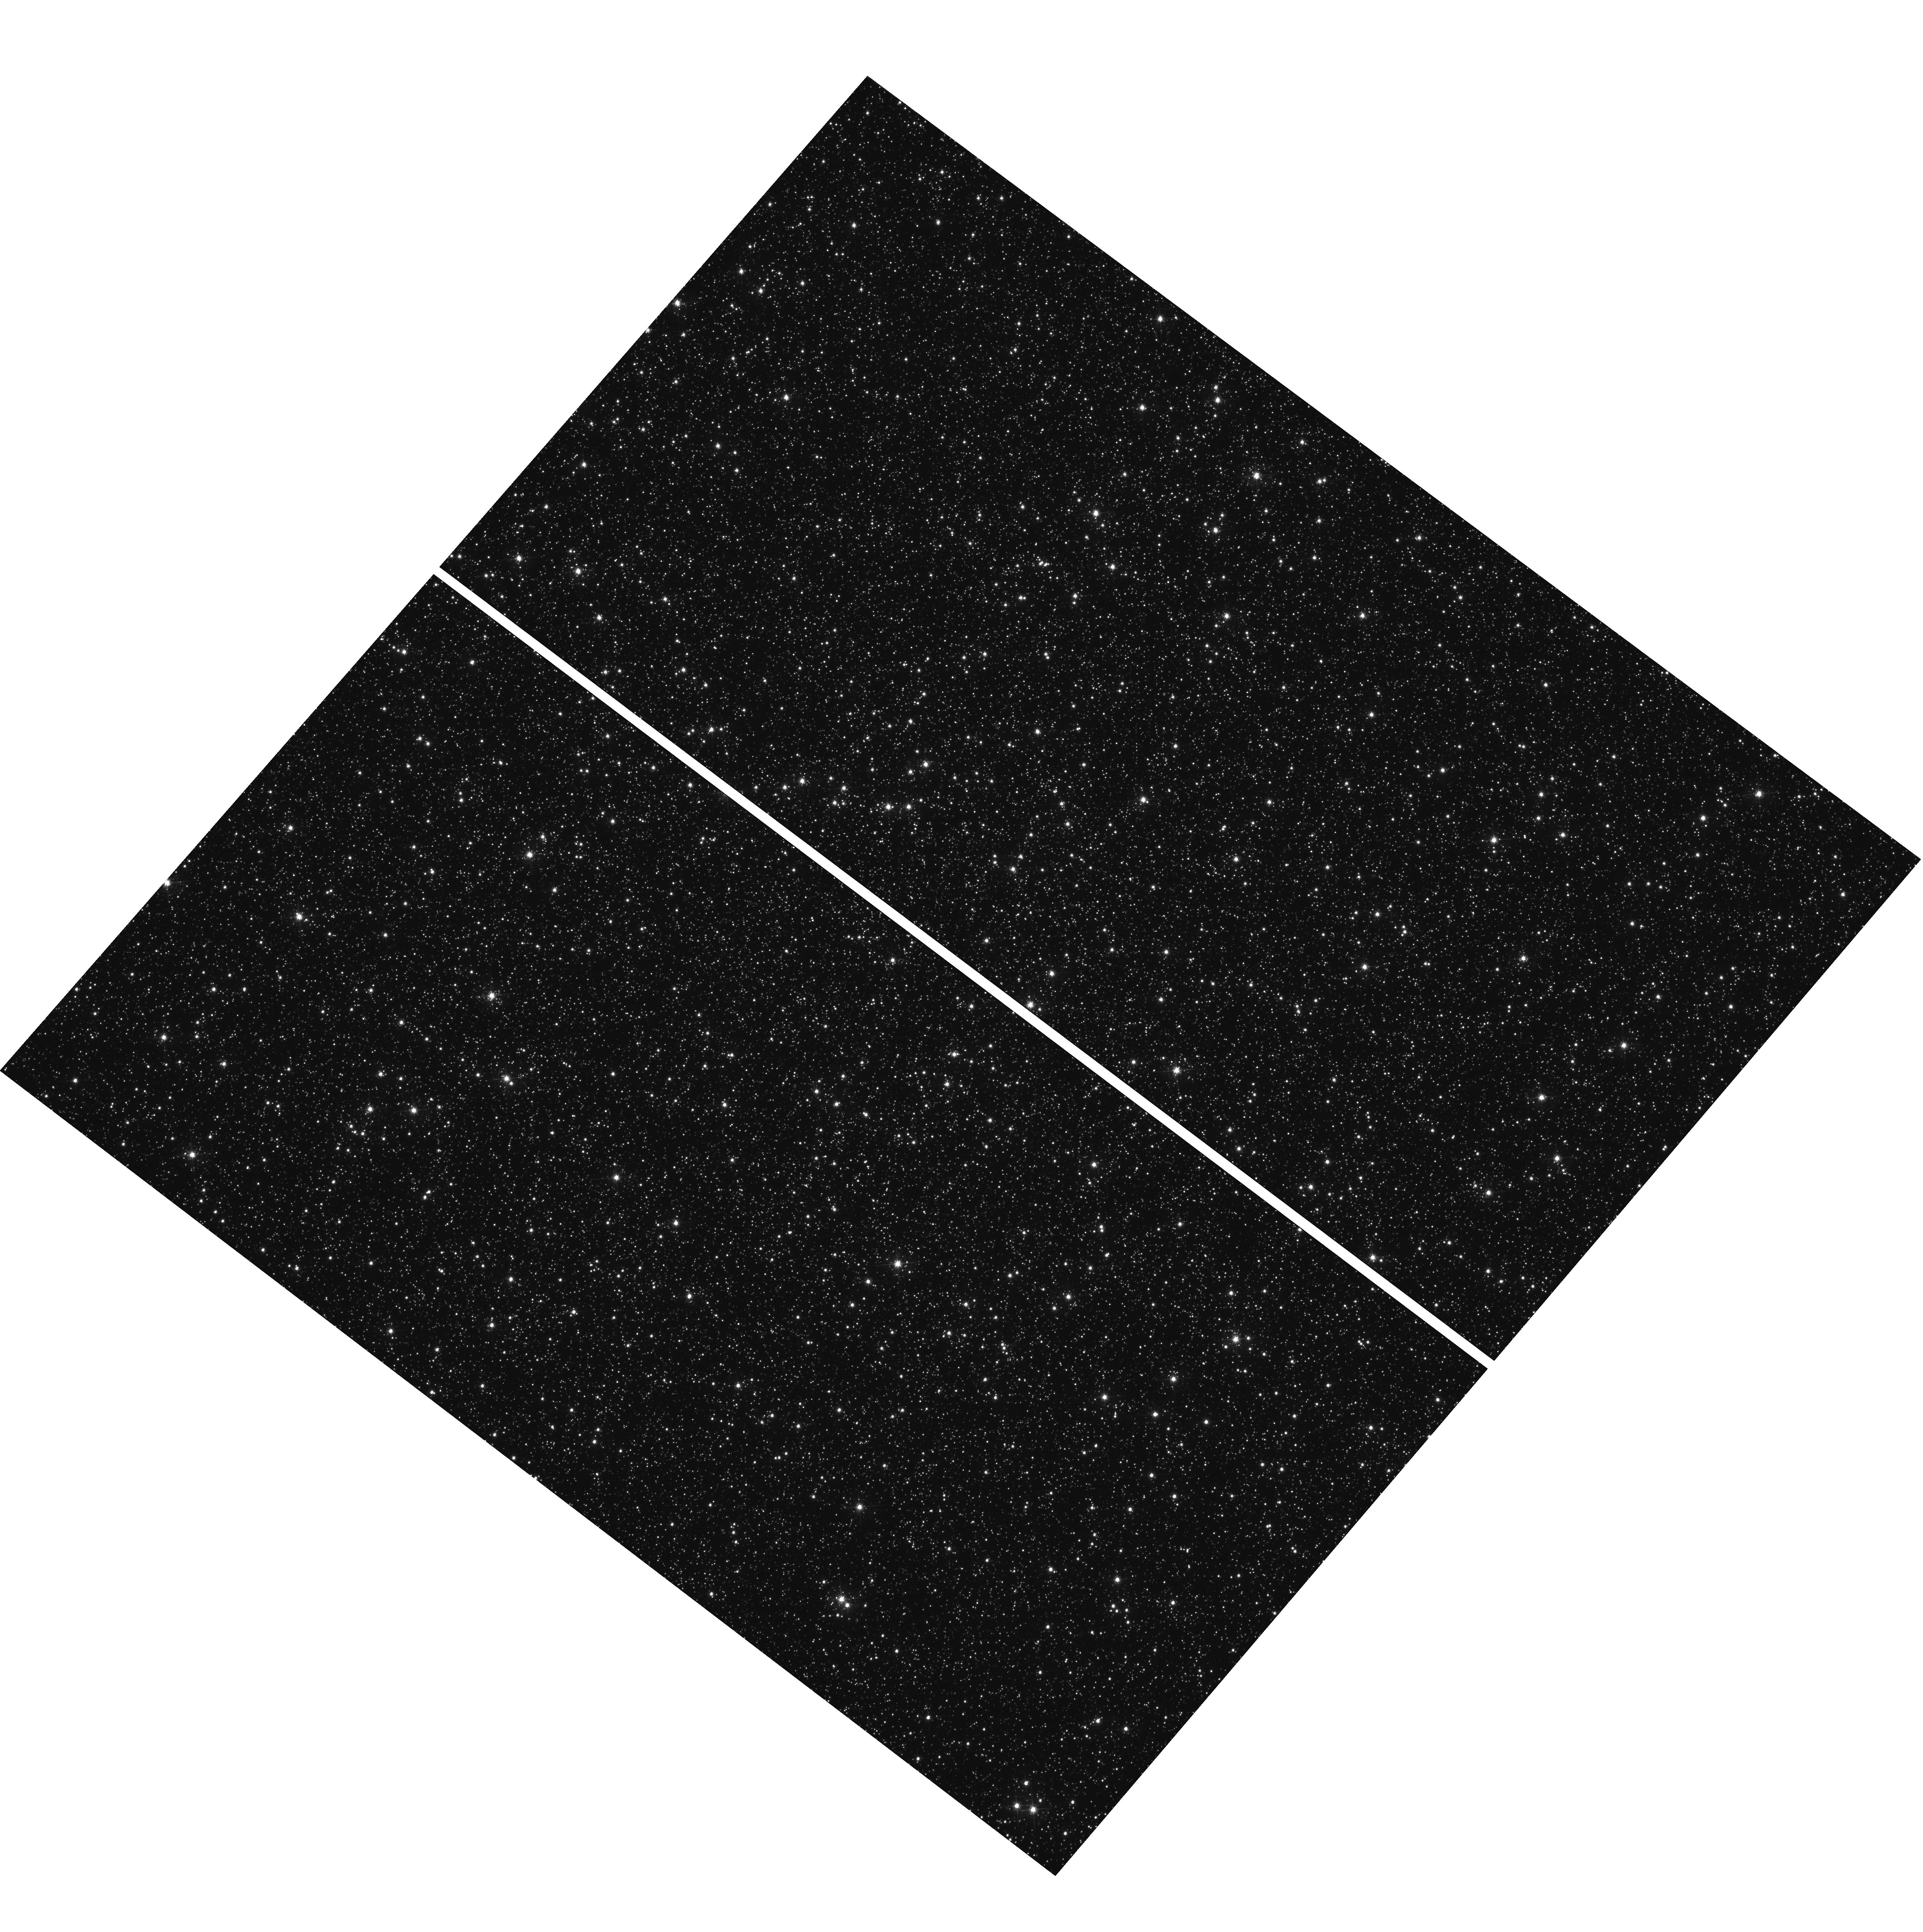
Target: OMEGACEN. Instrument: WFC3/UVIS. Filter: F502N. Exposure: 30 min. Observation ID: hst_17009_01_wfc3_uvis_f502n_if0u01

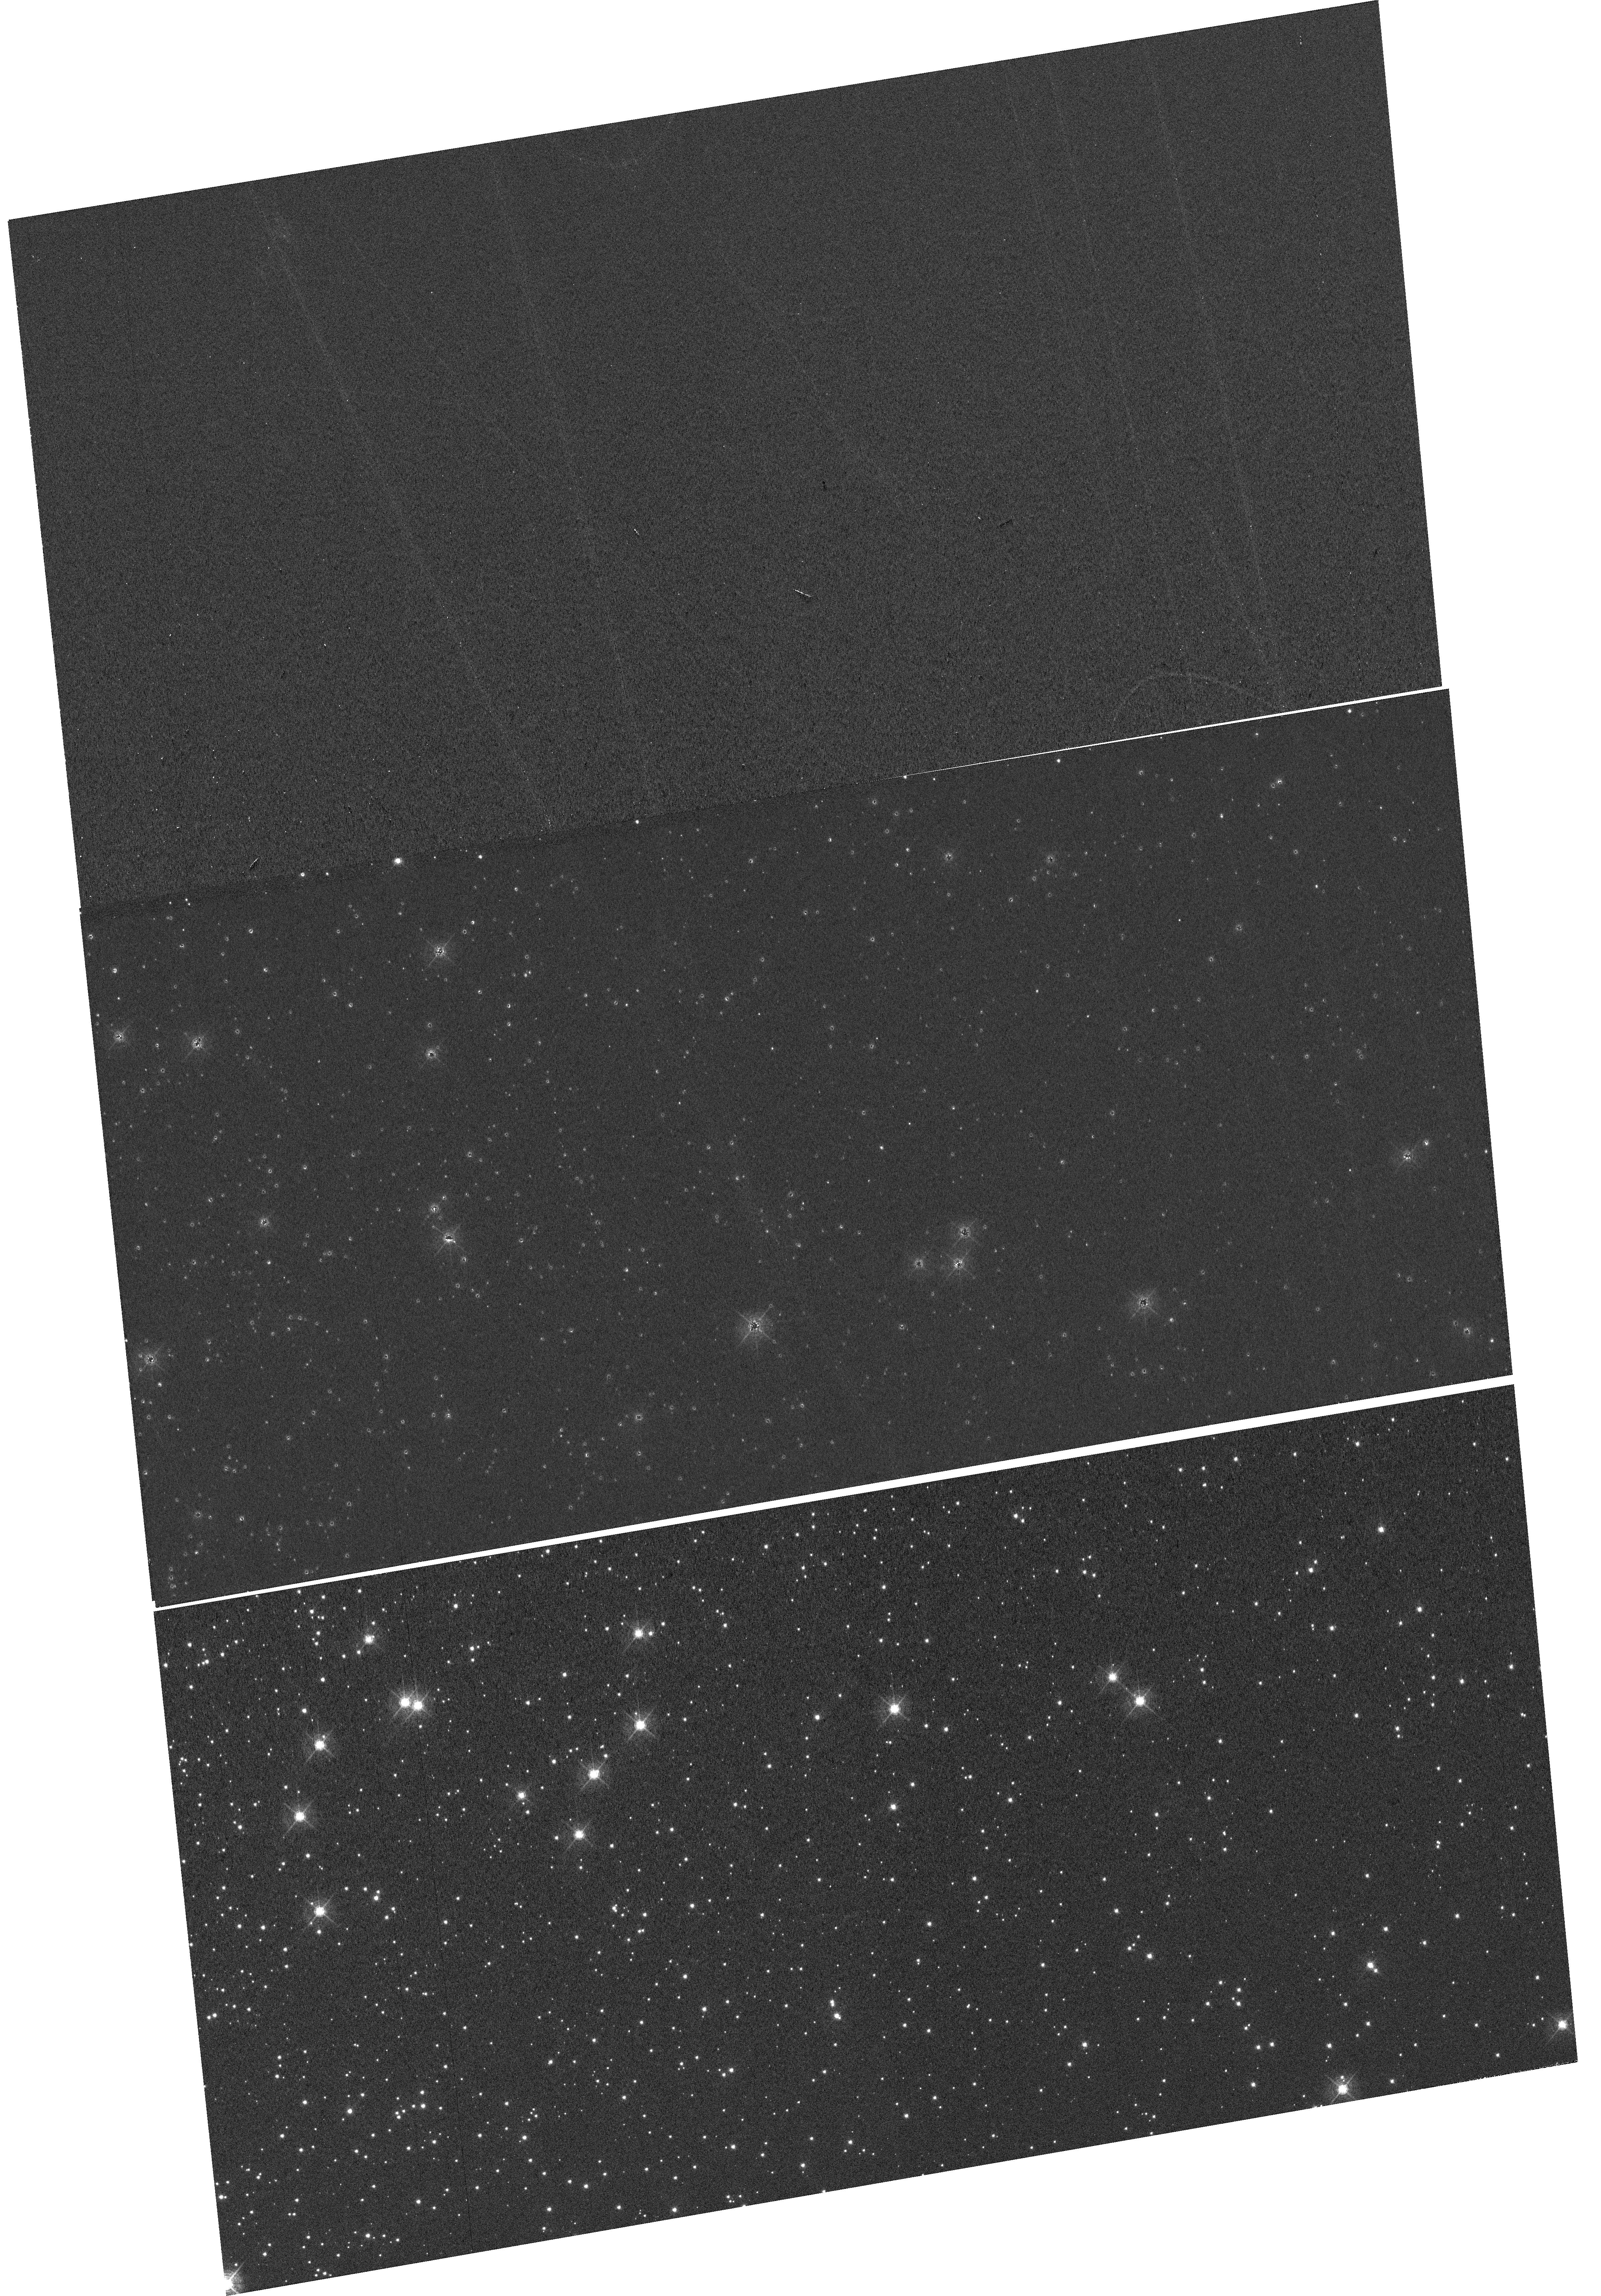
Target: NGC-104. Instrument: WFC3/UVIS. Filter: F502N. Exposure: 59 min. Observation ID: hst_17009_54_wfc3_uvis_f502n_if0u54

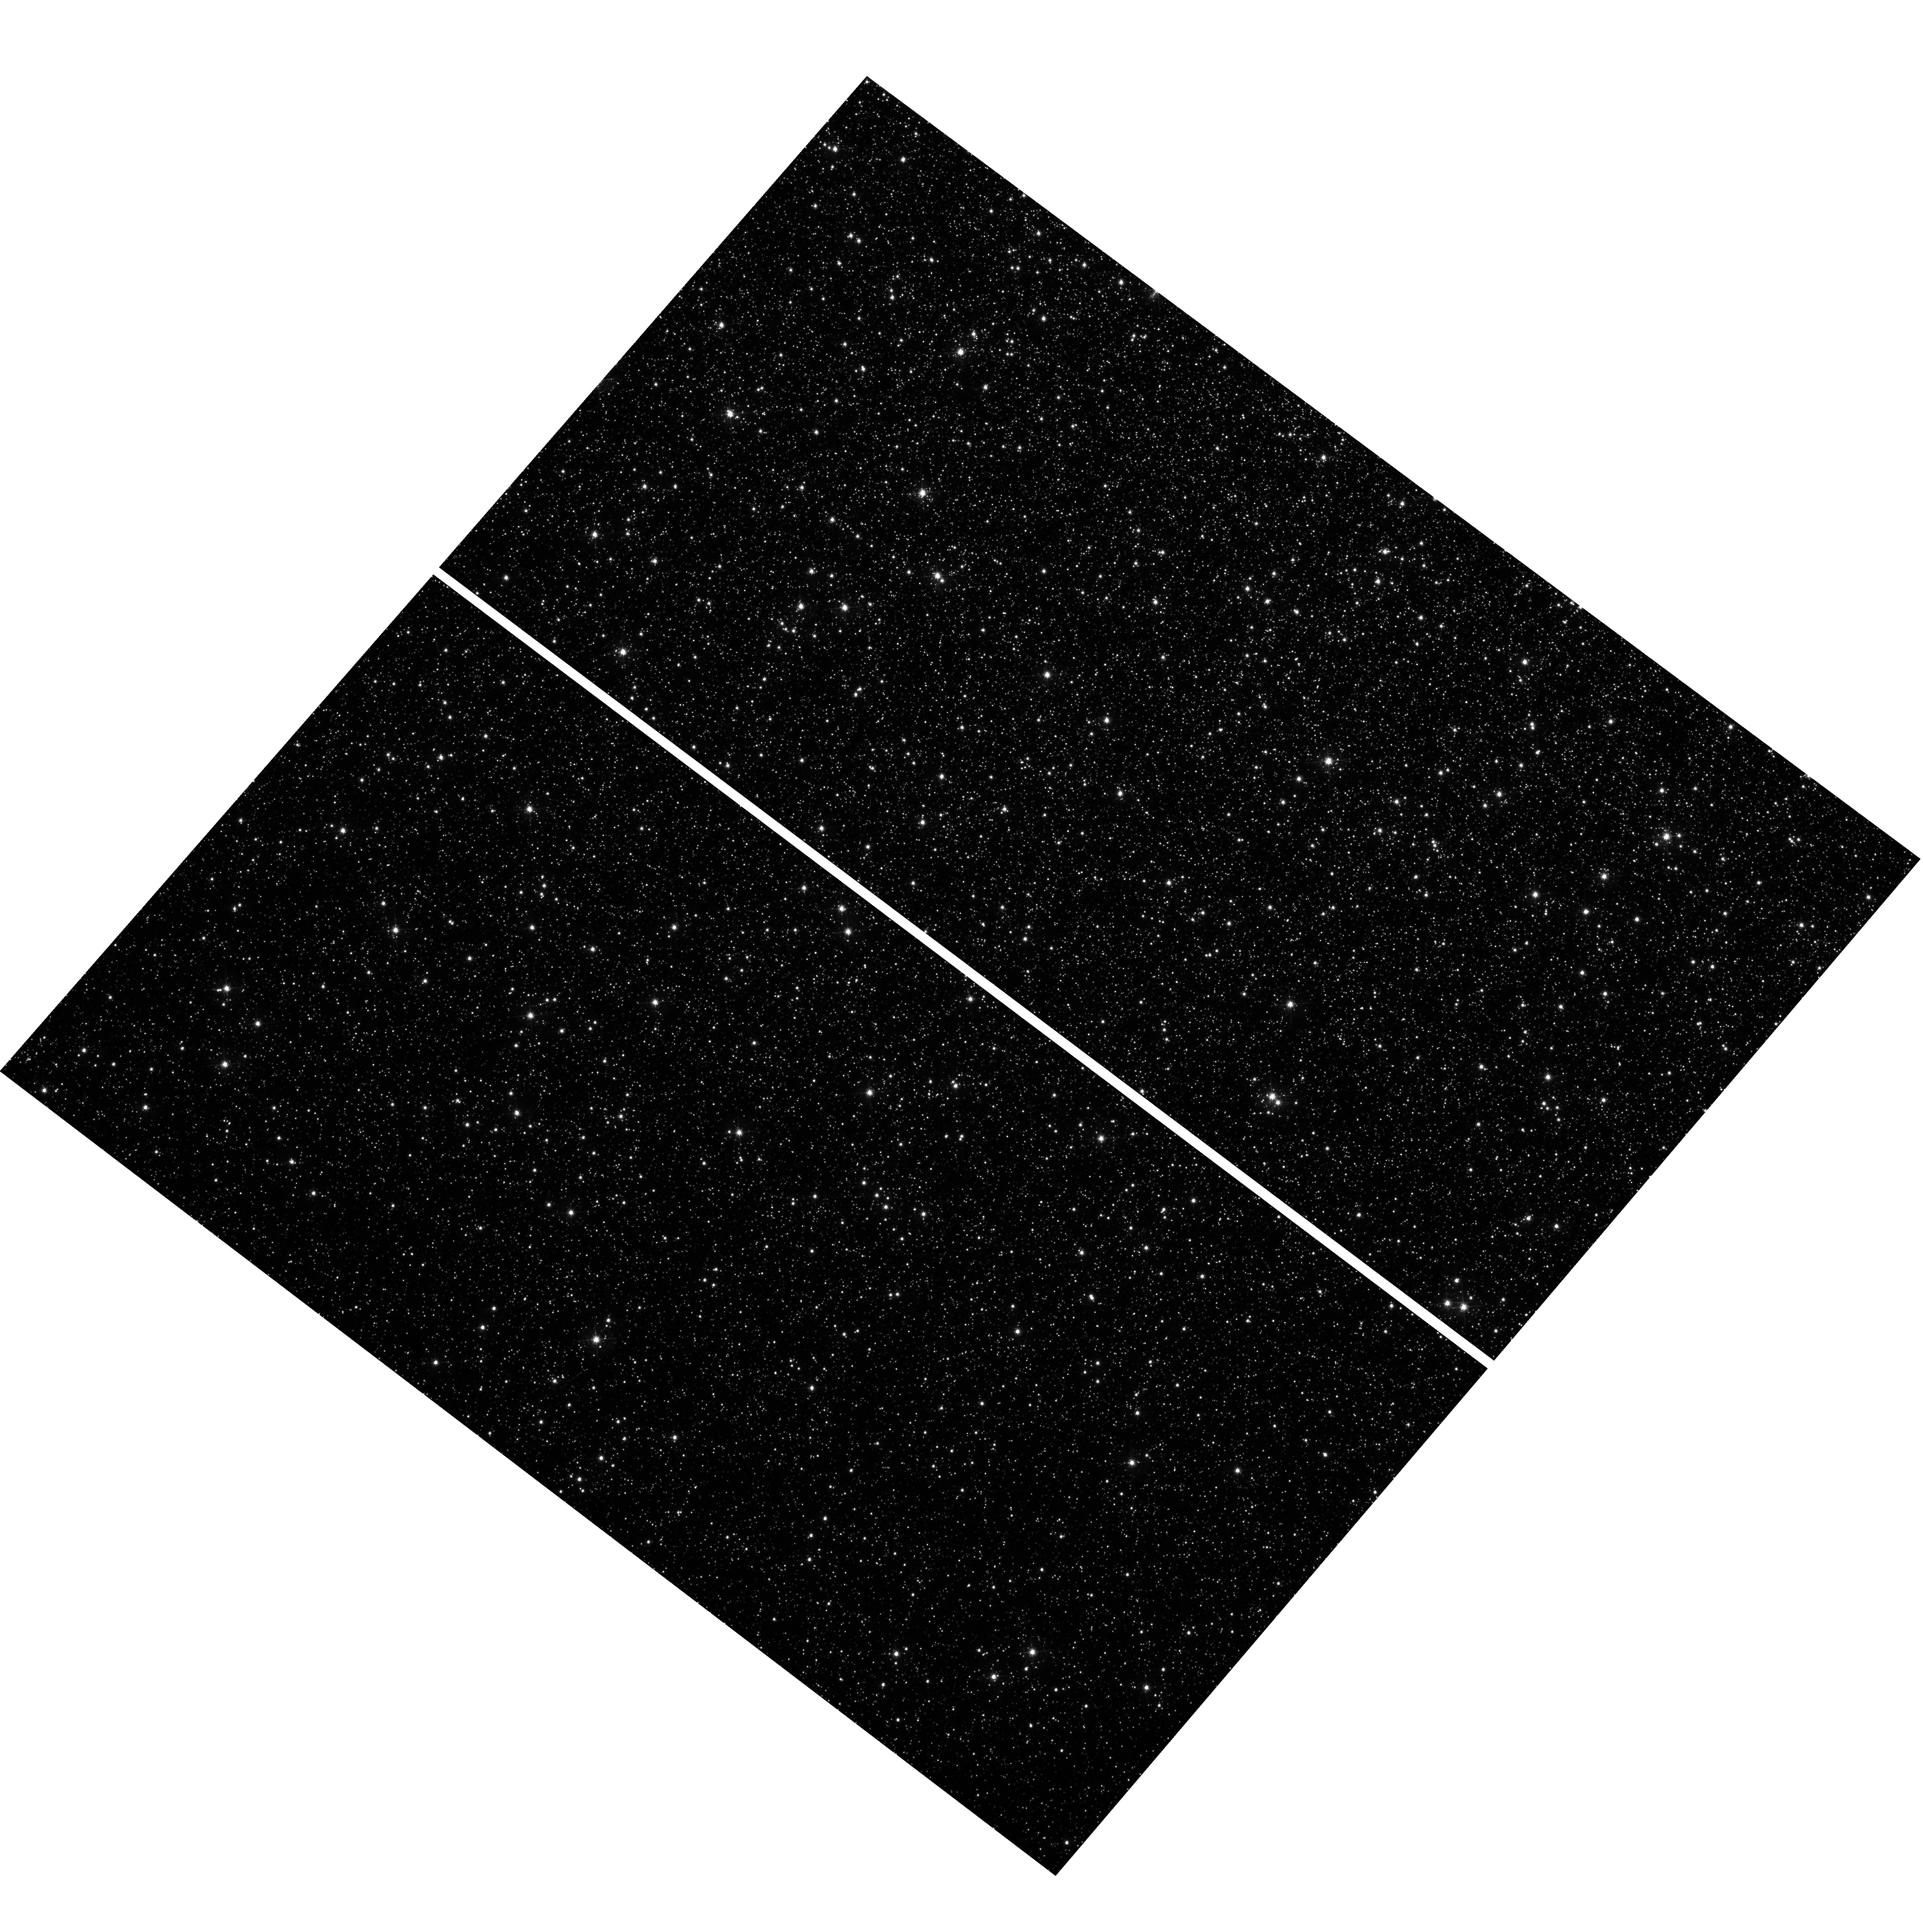
Target: OMEGACEN. Instrument: WFC3/UVIS. Filter: F502N. Exposure: 30 min. Observation ID: hst_17009_a1_wfc3_uvis_f502n_if0ua1

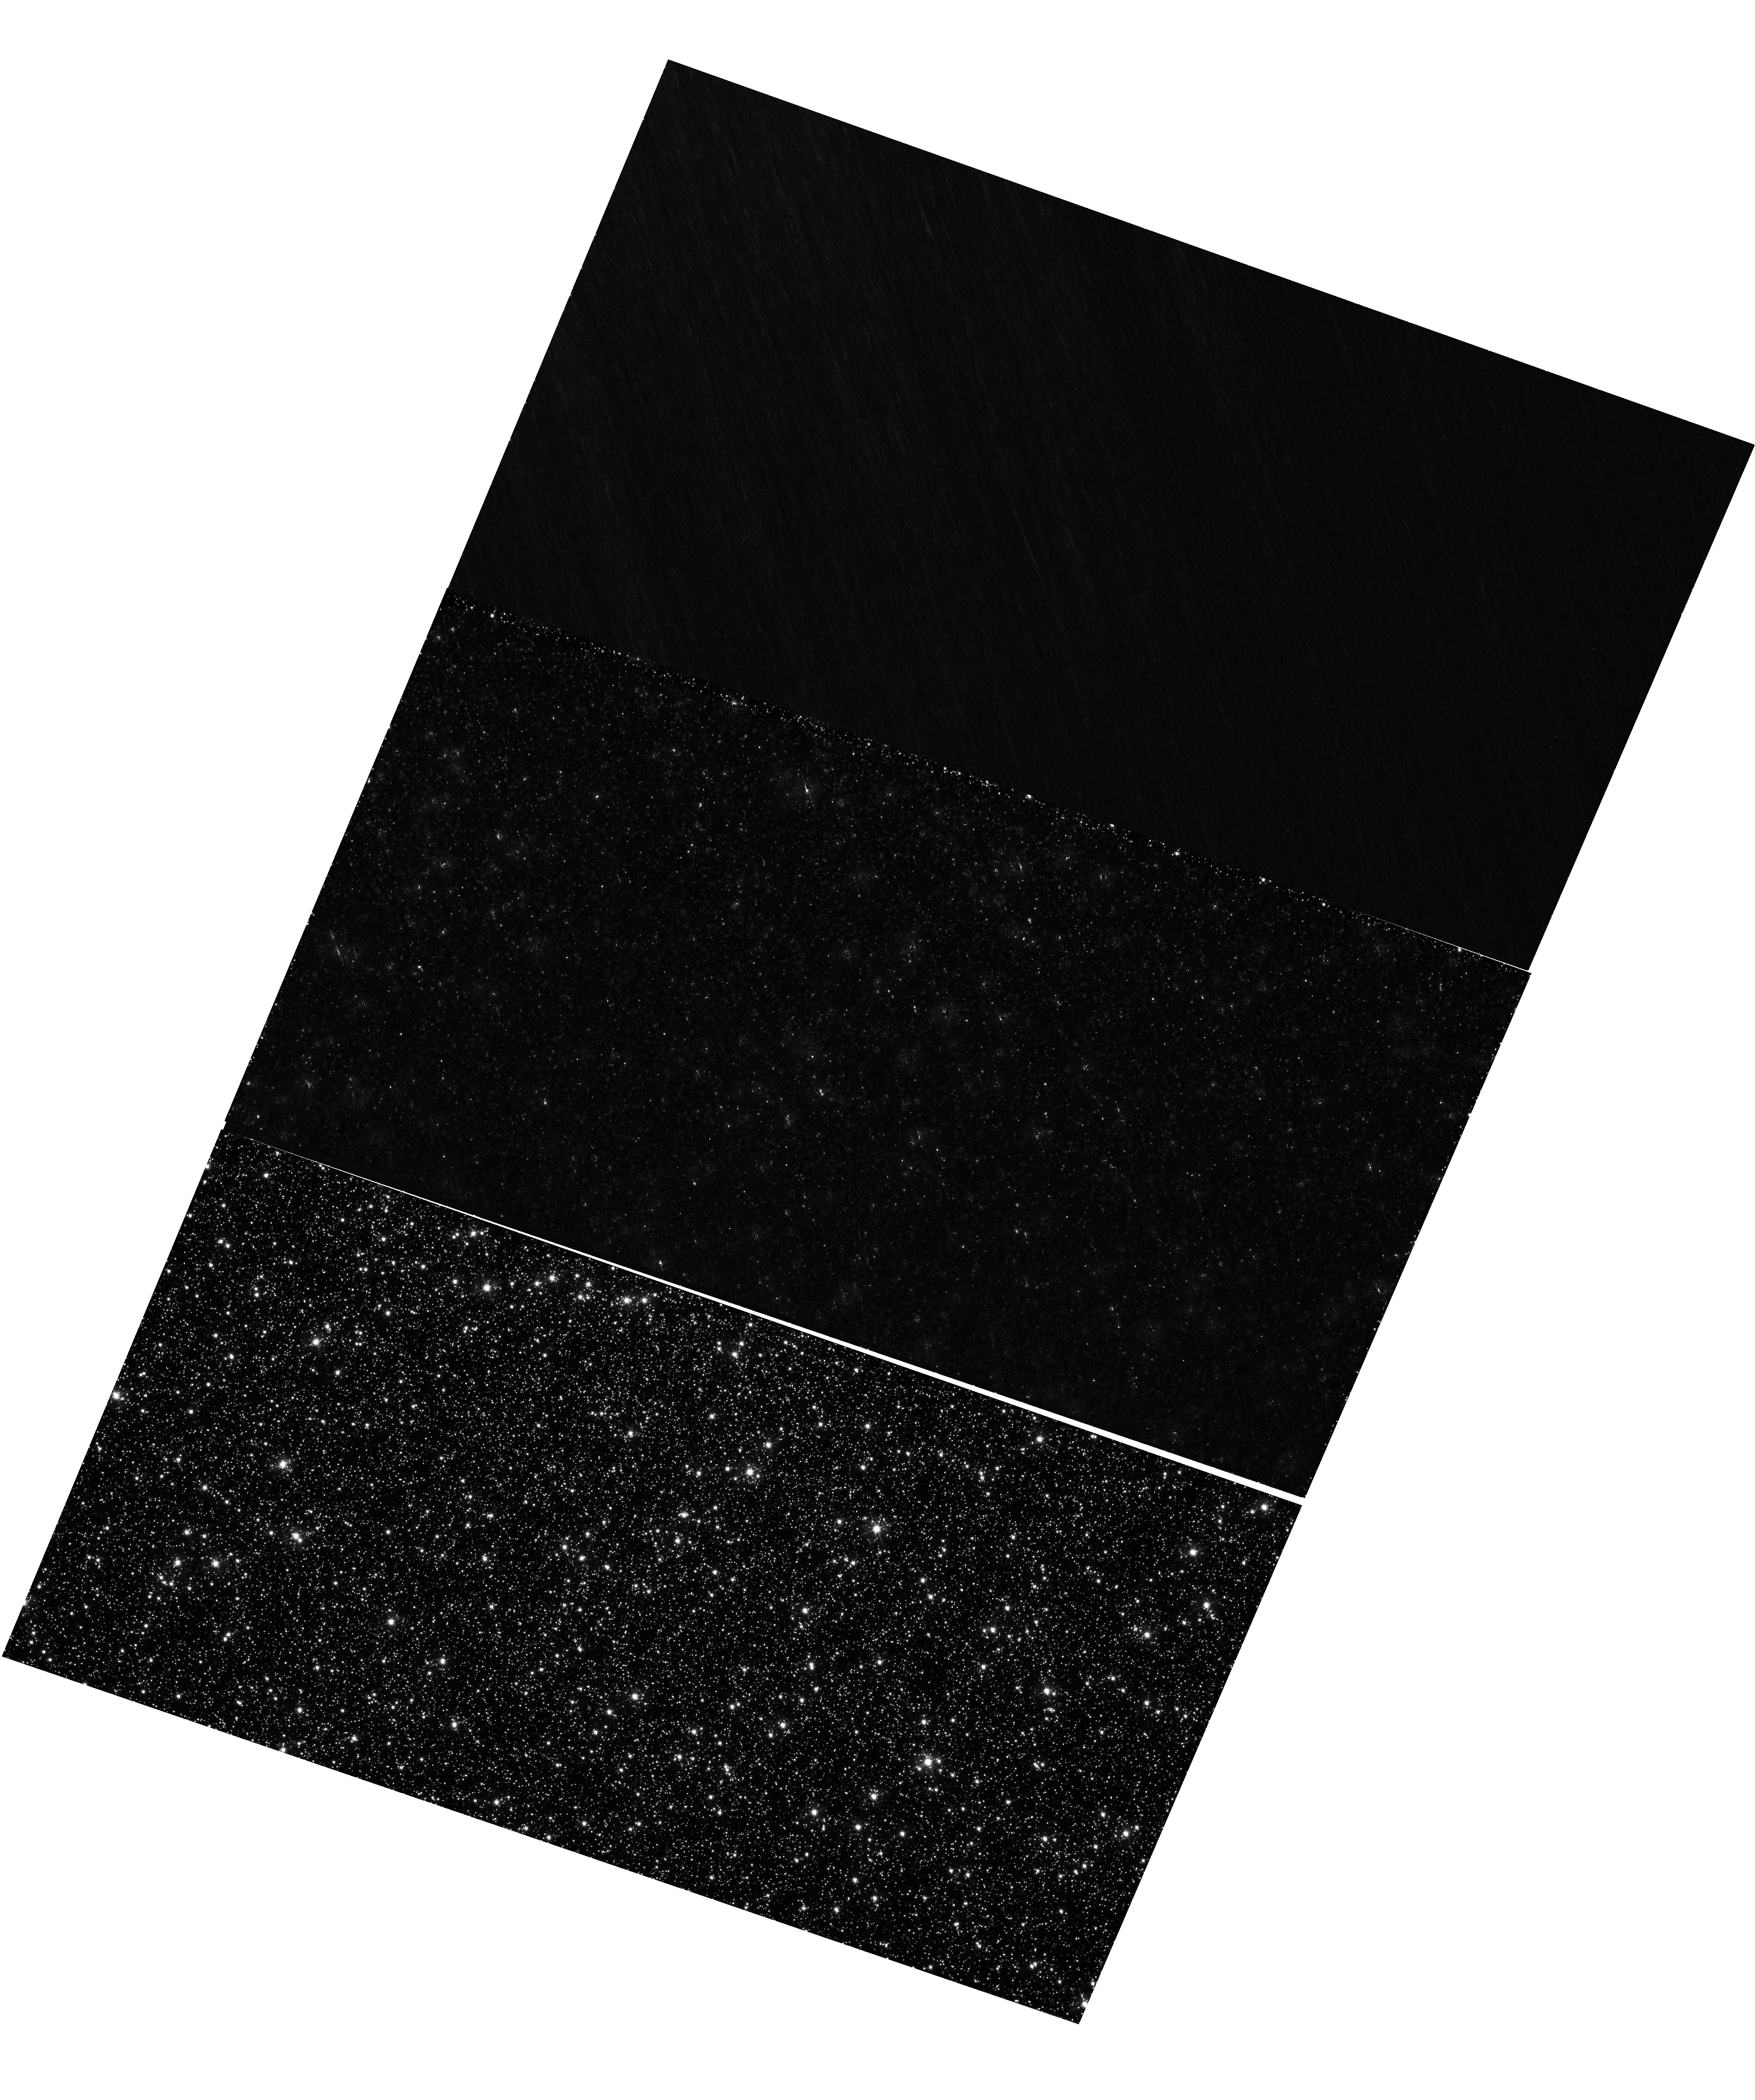
Target: OMEGACEN. Instrument: WFC3/UVIS. Filter: F502N. Exposure: 1 h. Observation ID: hst_17009_03_wfc3_uvis_f502n_if0u03

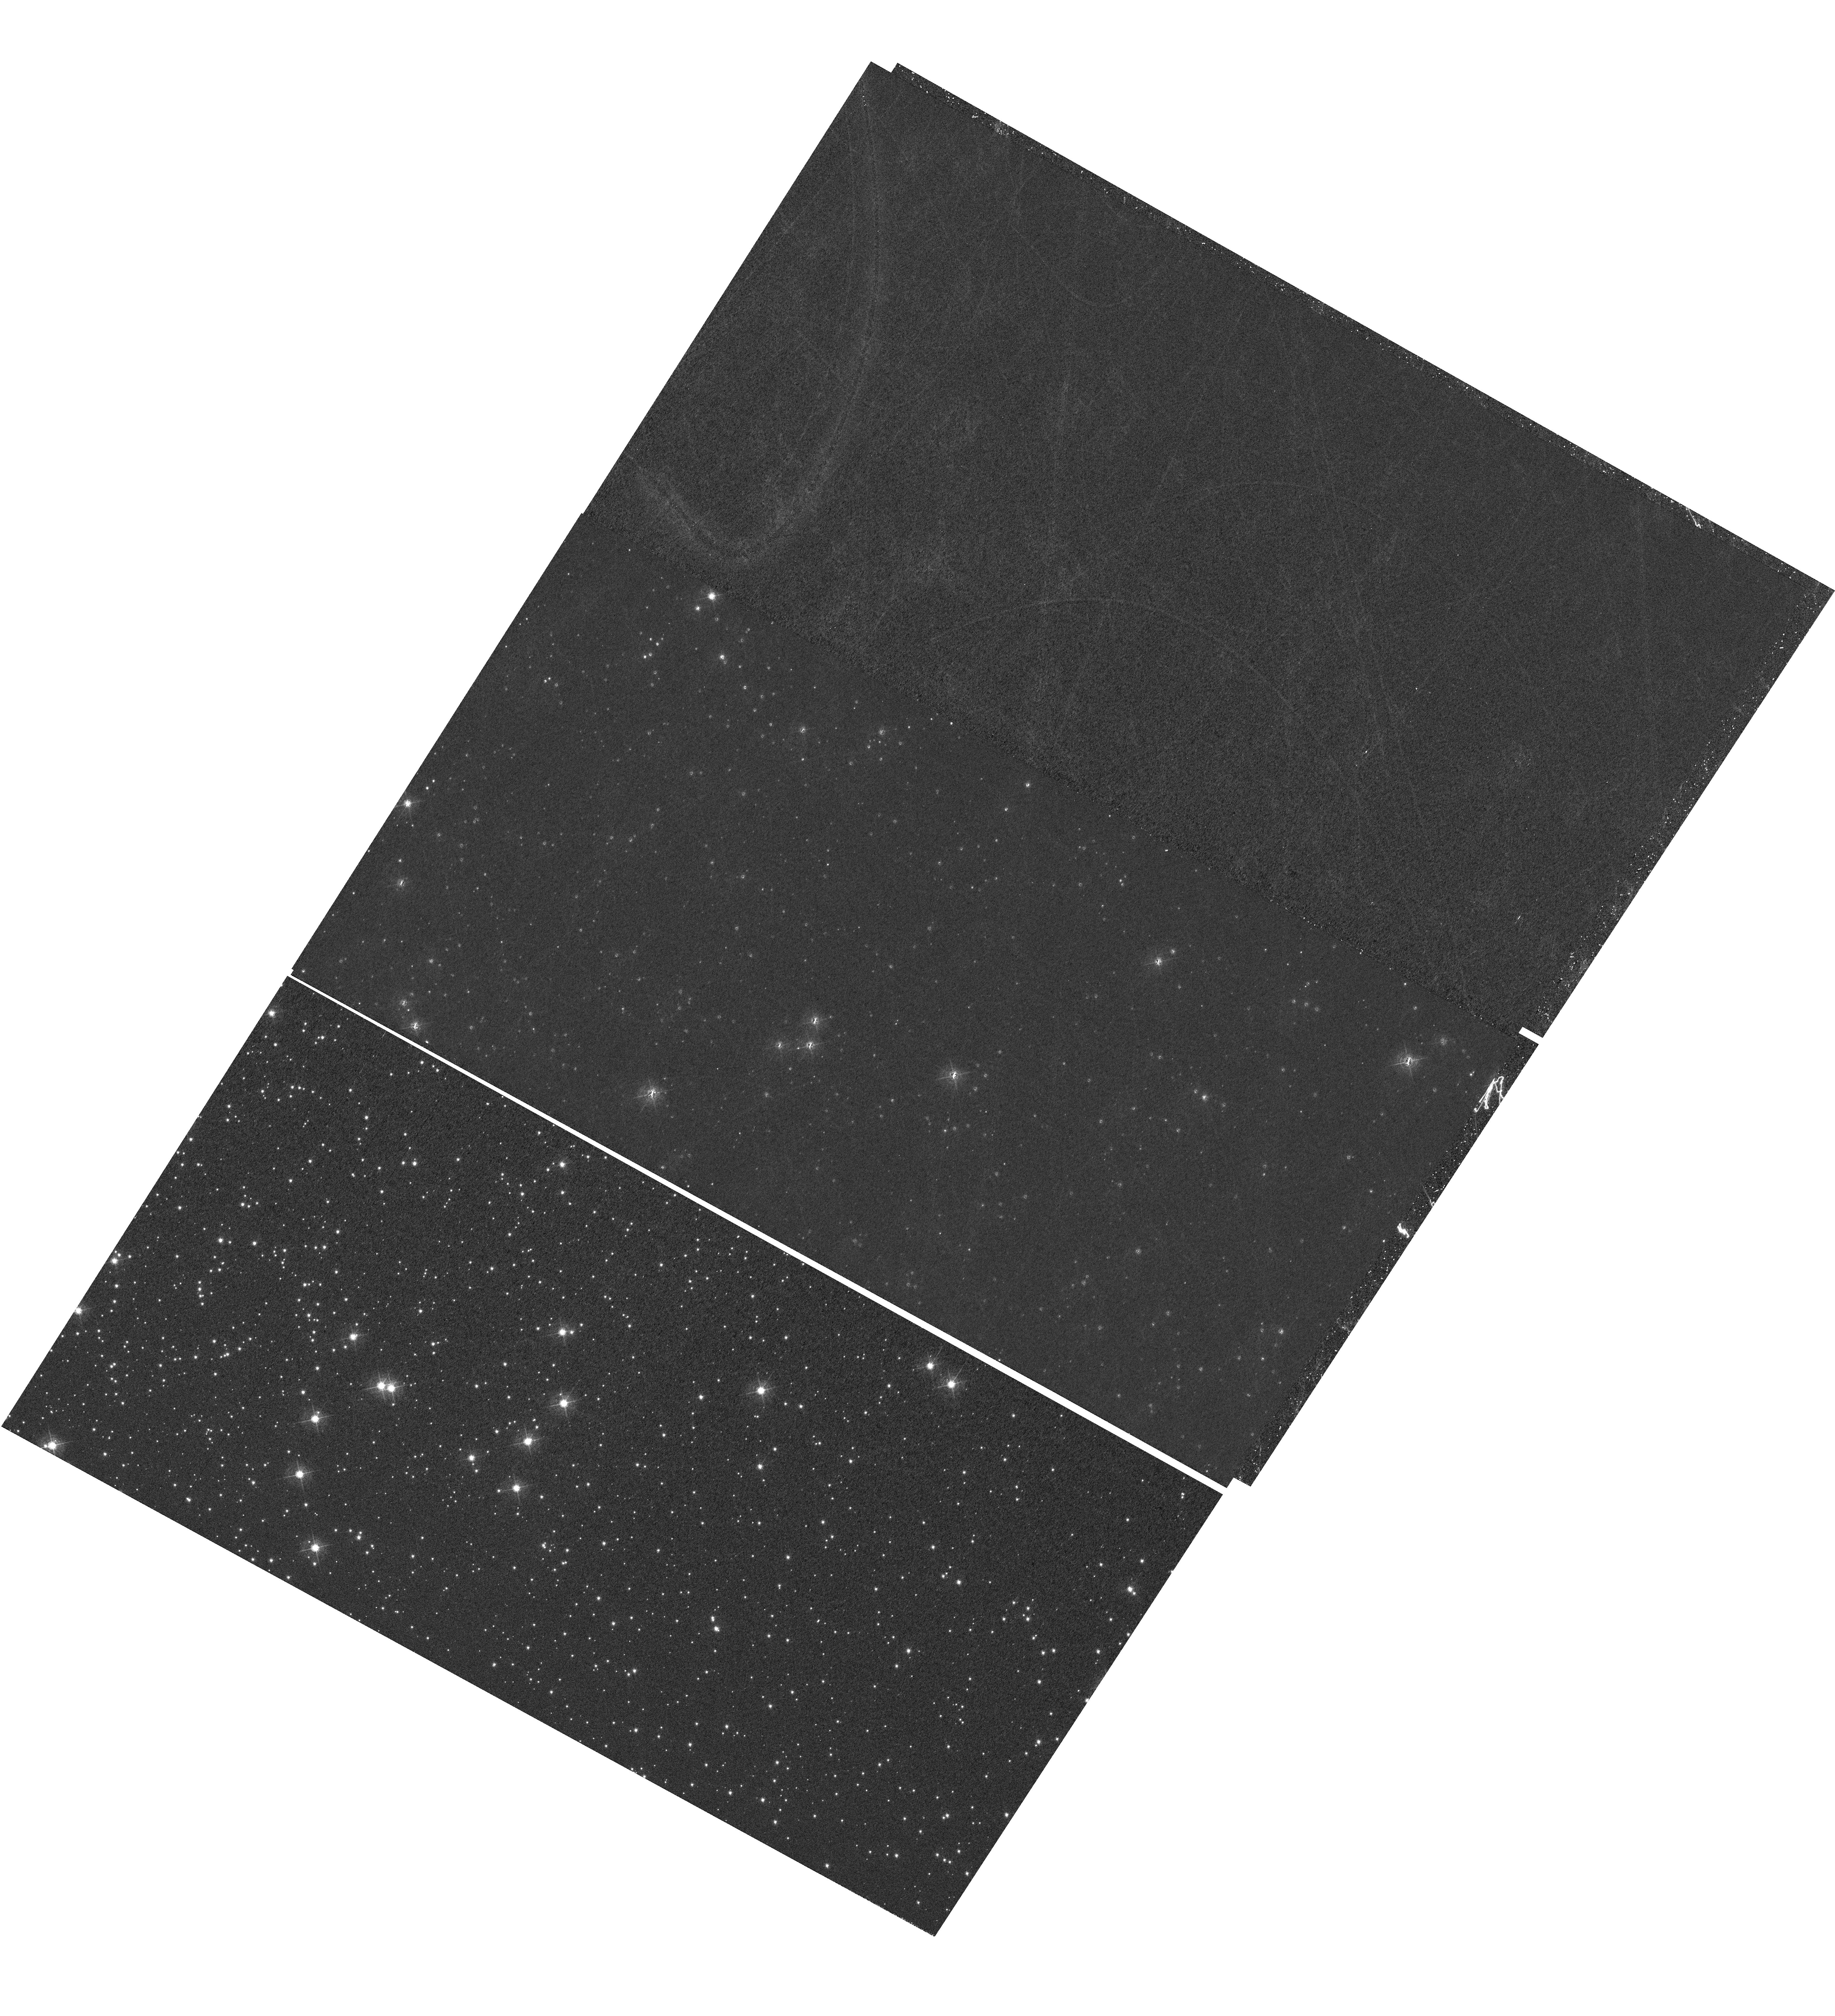
Target: NGC-104. Instrument: WFC3/UVIS. Filter: F502N. Exposure: 59 min. Observation ID: hst_17009_04_wfc3_uvis_f502n_if0u04

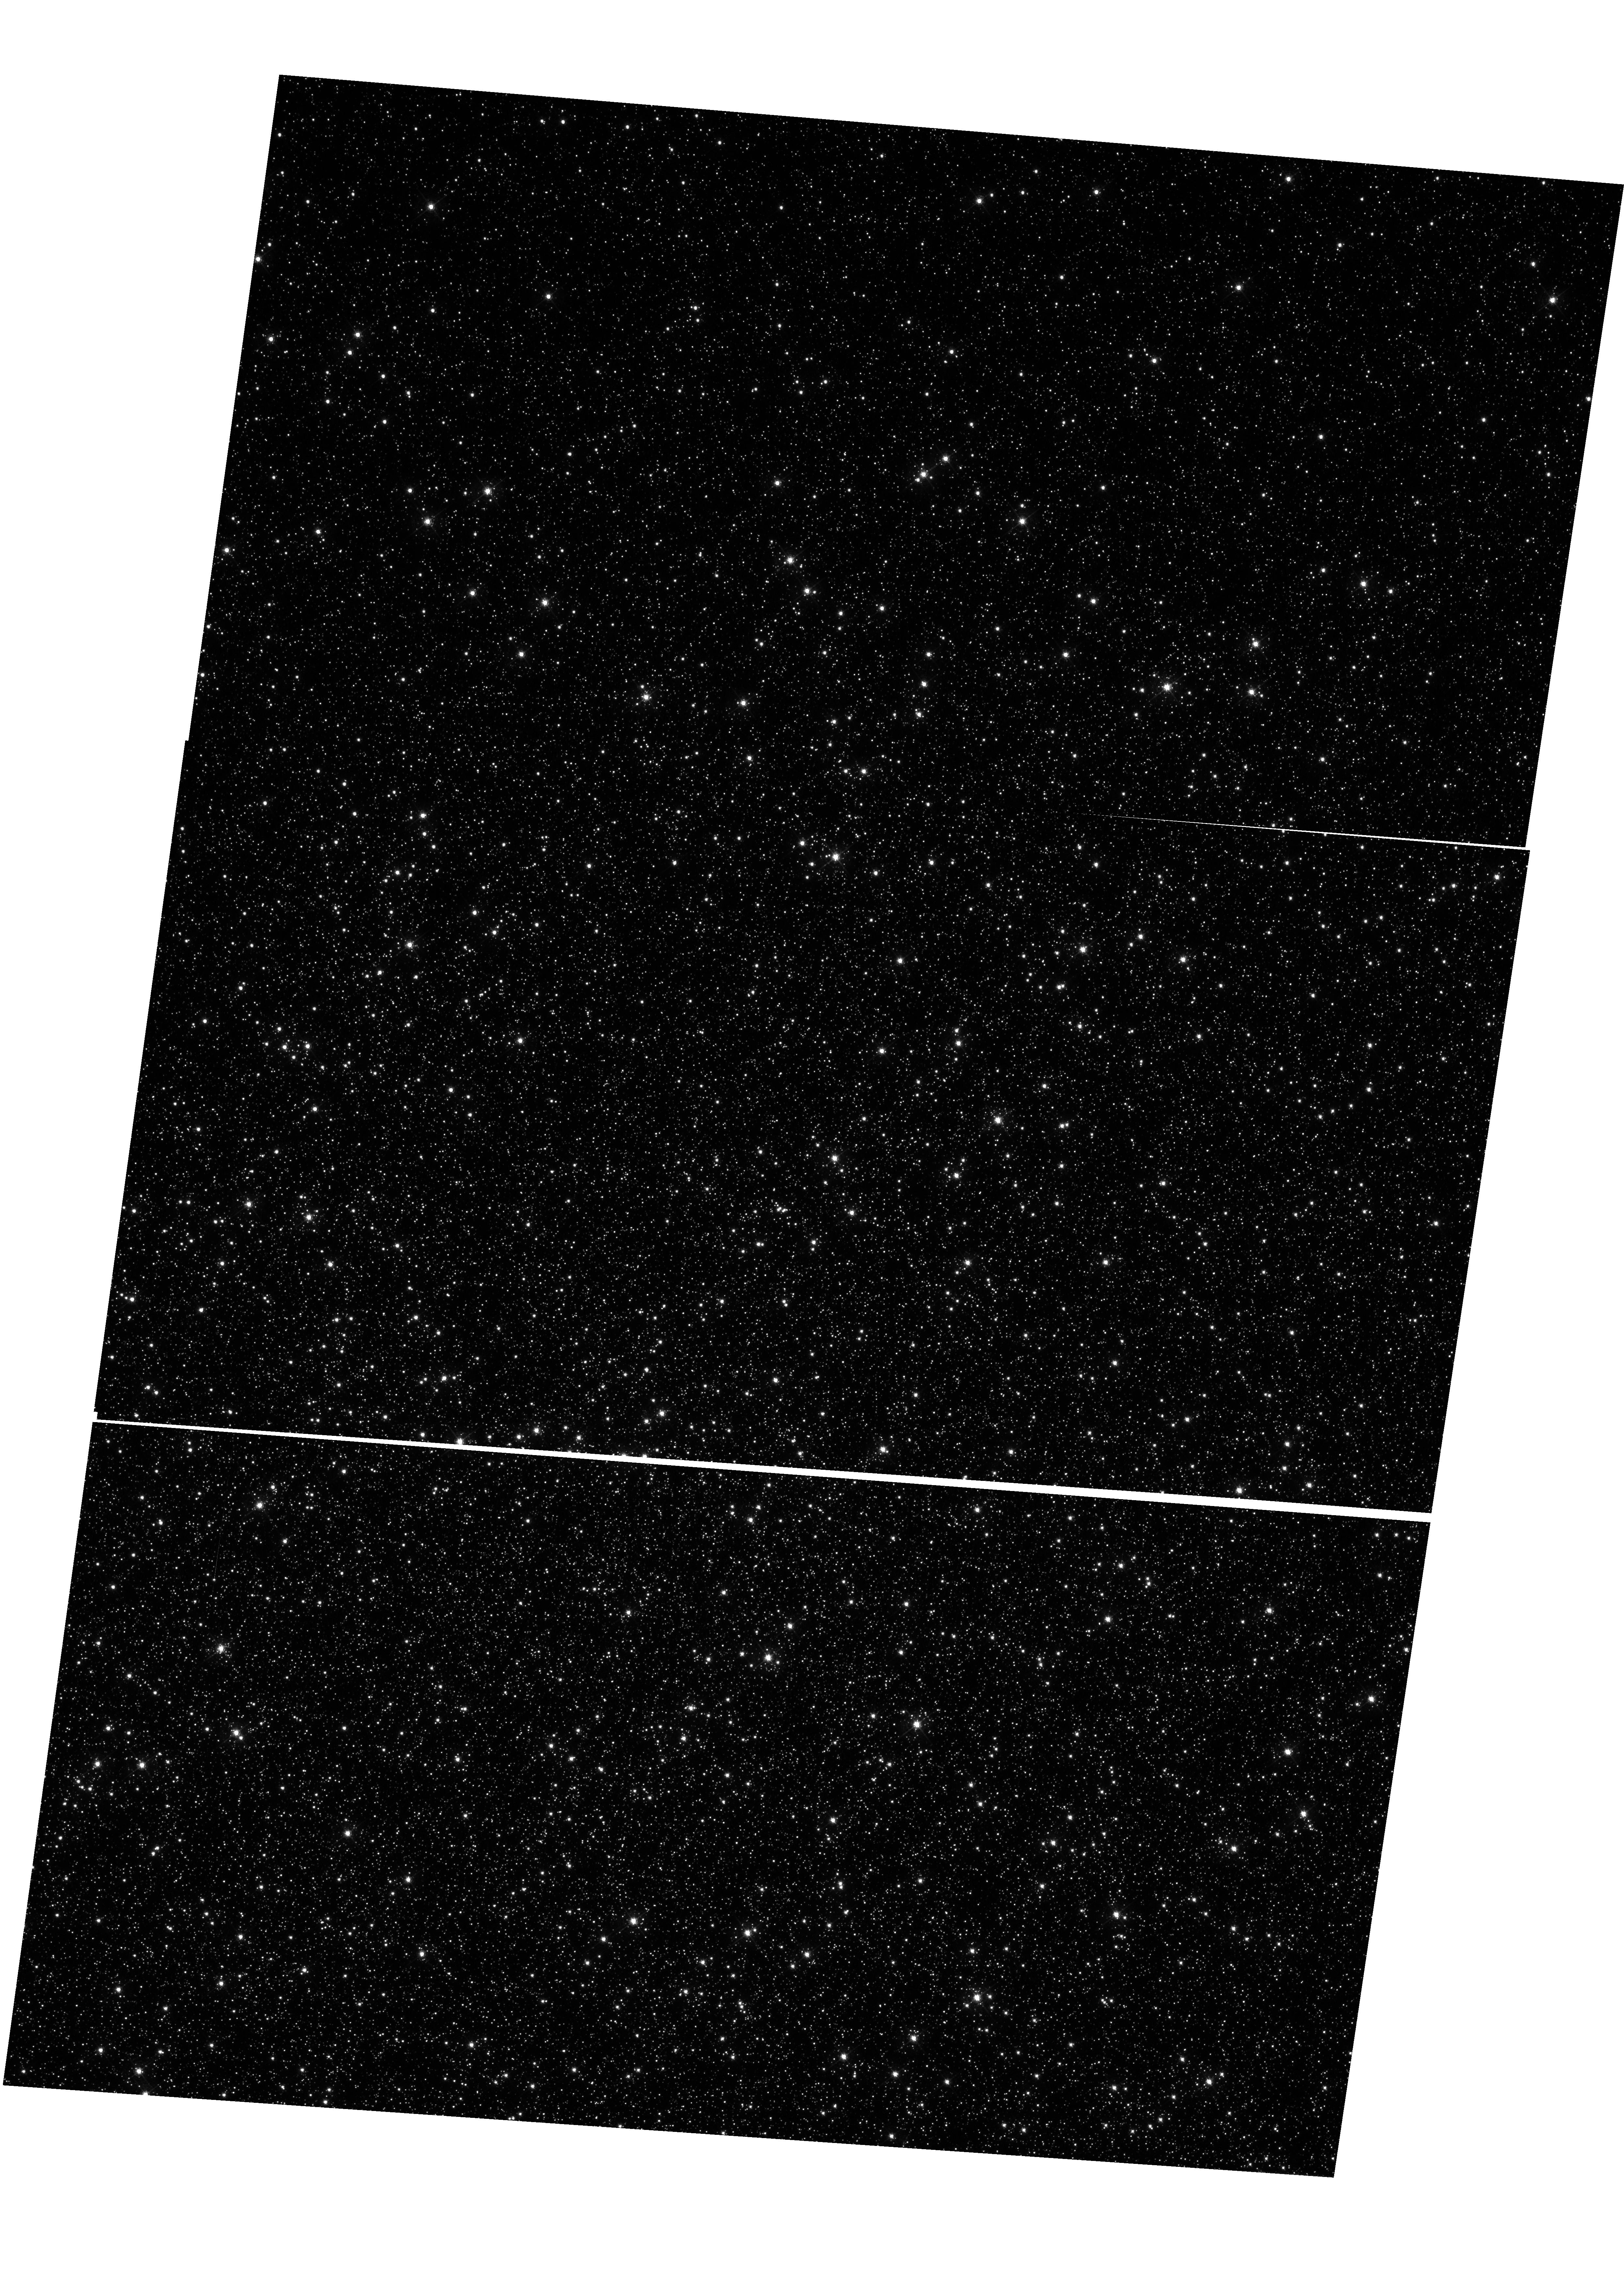
Target: OMEGACEN. Instrument: WFC3/UVIS. Filter: F502N. Exposure: 1 h. Observation ID: hst_17009_53_wfc3_uvis_f502n_if0u53

WFC3 UVIS CTE Monitor (Star Cluster) (PI: Kuhn, Benjamin)

This program is a recurring UVIS calibration monitor that will observe two stellar clusters (Omega Centauri, and 47 Tuc) to measure the flux loss of point sources as a function of detector row number due to degrading Charge Transfer Efficiency (CTE). Because CTE fluctuates with characteristics such as source flux and background level, this program is designed to take short and long exposures, at various commanded post-flash levels with the F502N filter. We will compare the results from these new observations with previous external CTE calibration programs and update the aperture phometry-based CTE model. Furthermore, ACS has an external CTE calibration program that observes NGC 104 at various post-flash levels that can also be used for direct comparison. Lastly, these data will be used to help monitor/improve the empirical pixel-based CTE correction (FLC/DRC).